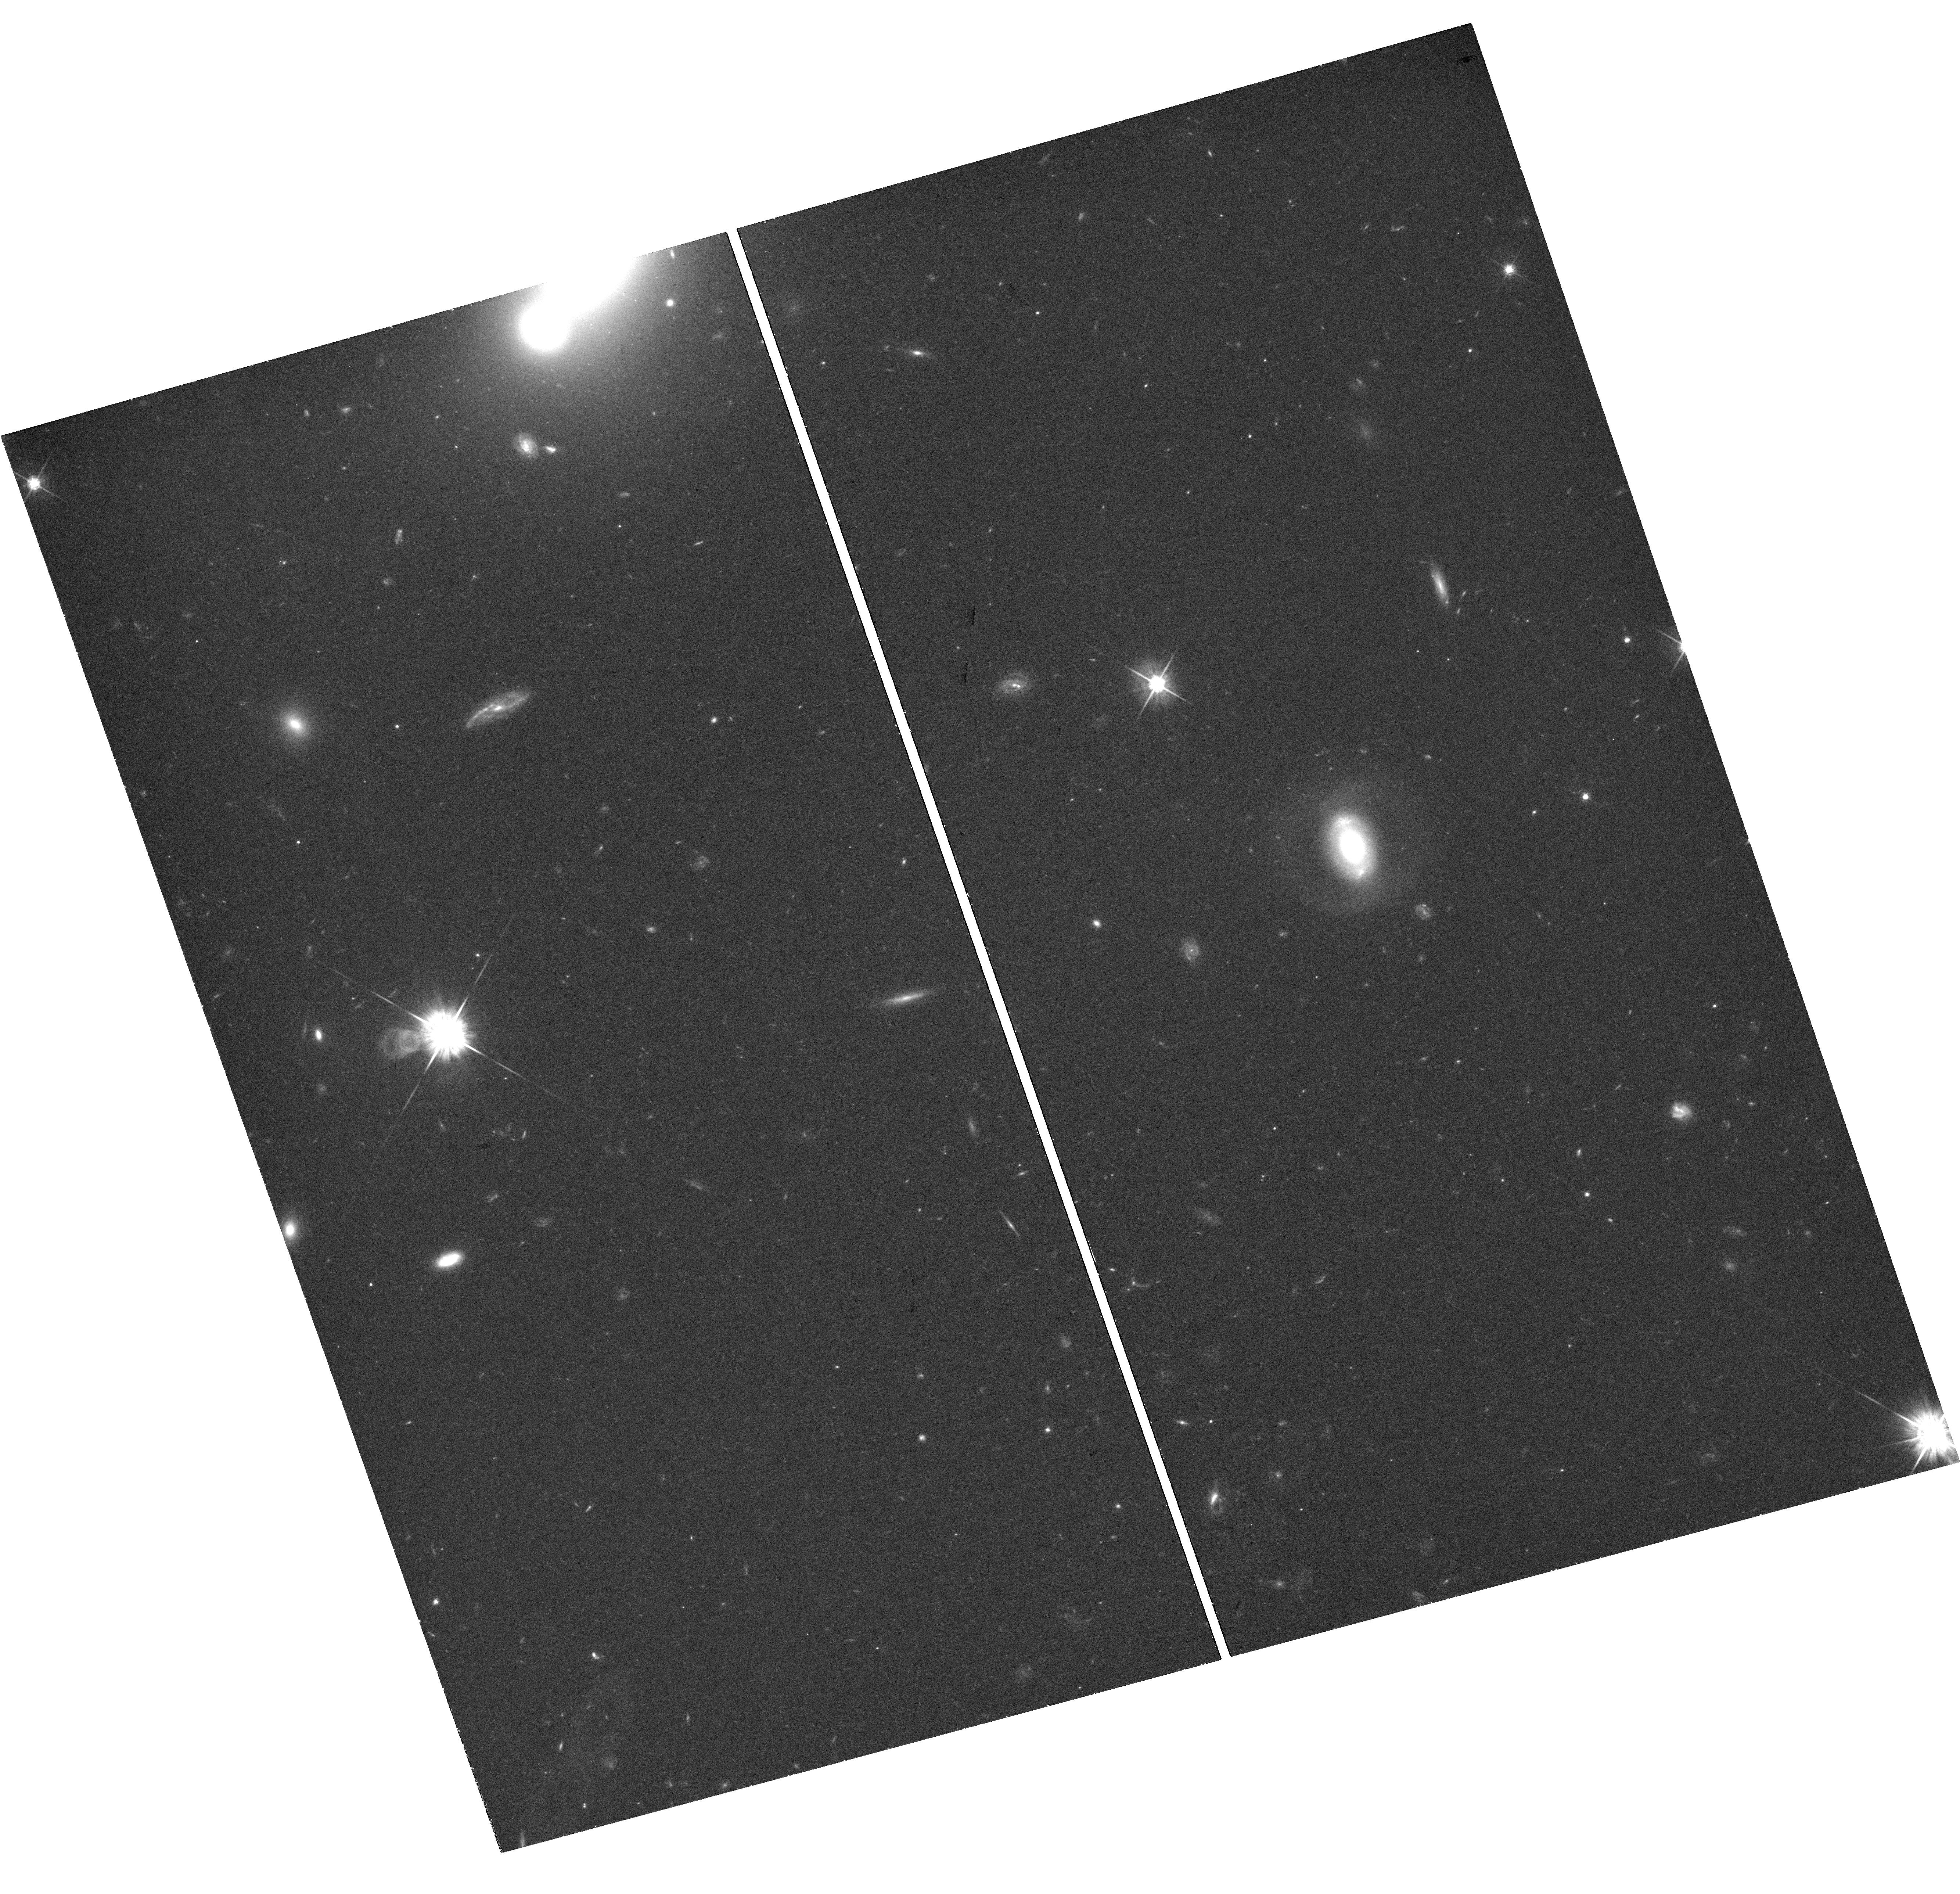
Target: PTF09GE-HOST
Instrument: WFC3/UVIS
Filter: F625W
Exposure: 44 min
Observation ID: hst_14717_02_wfc3_uvis_f625w_idah02

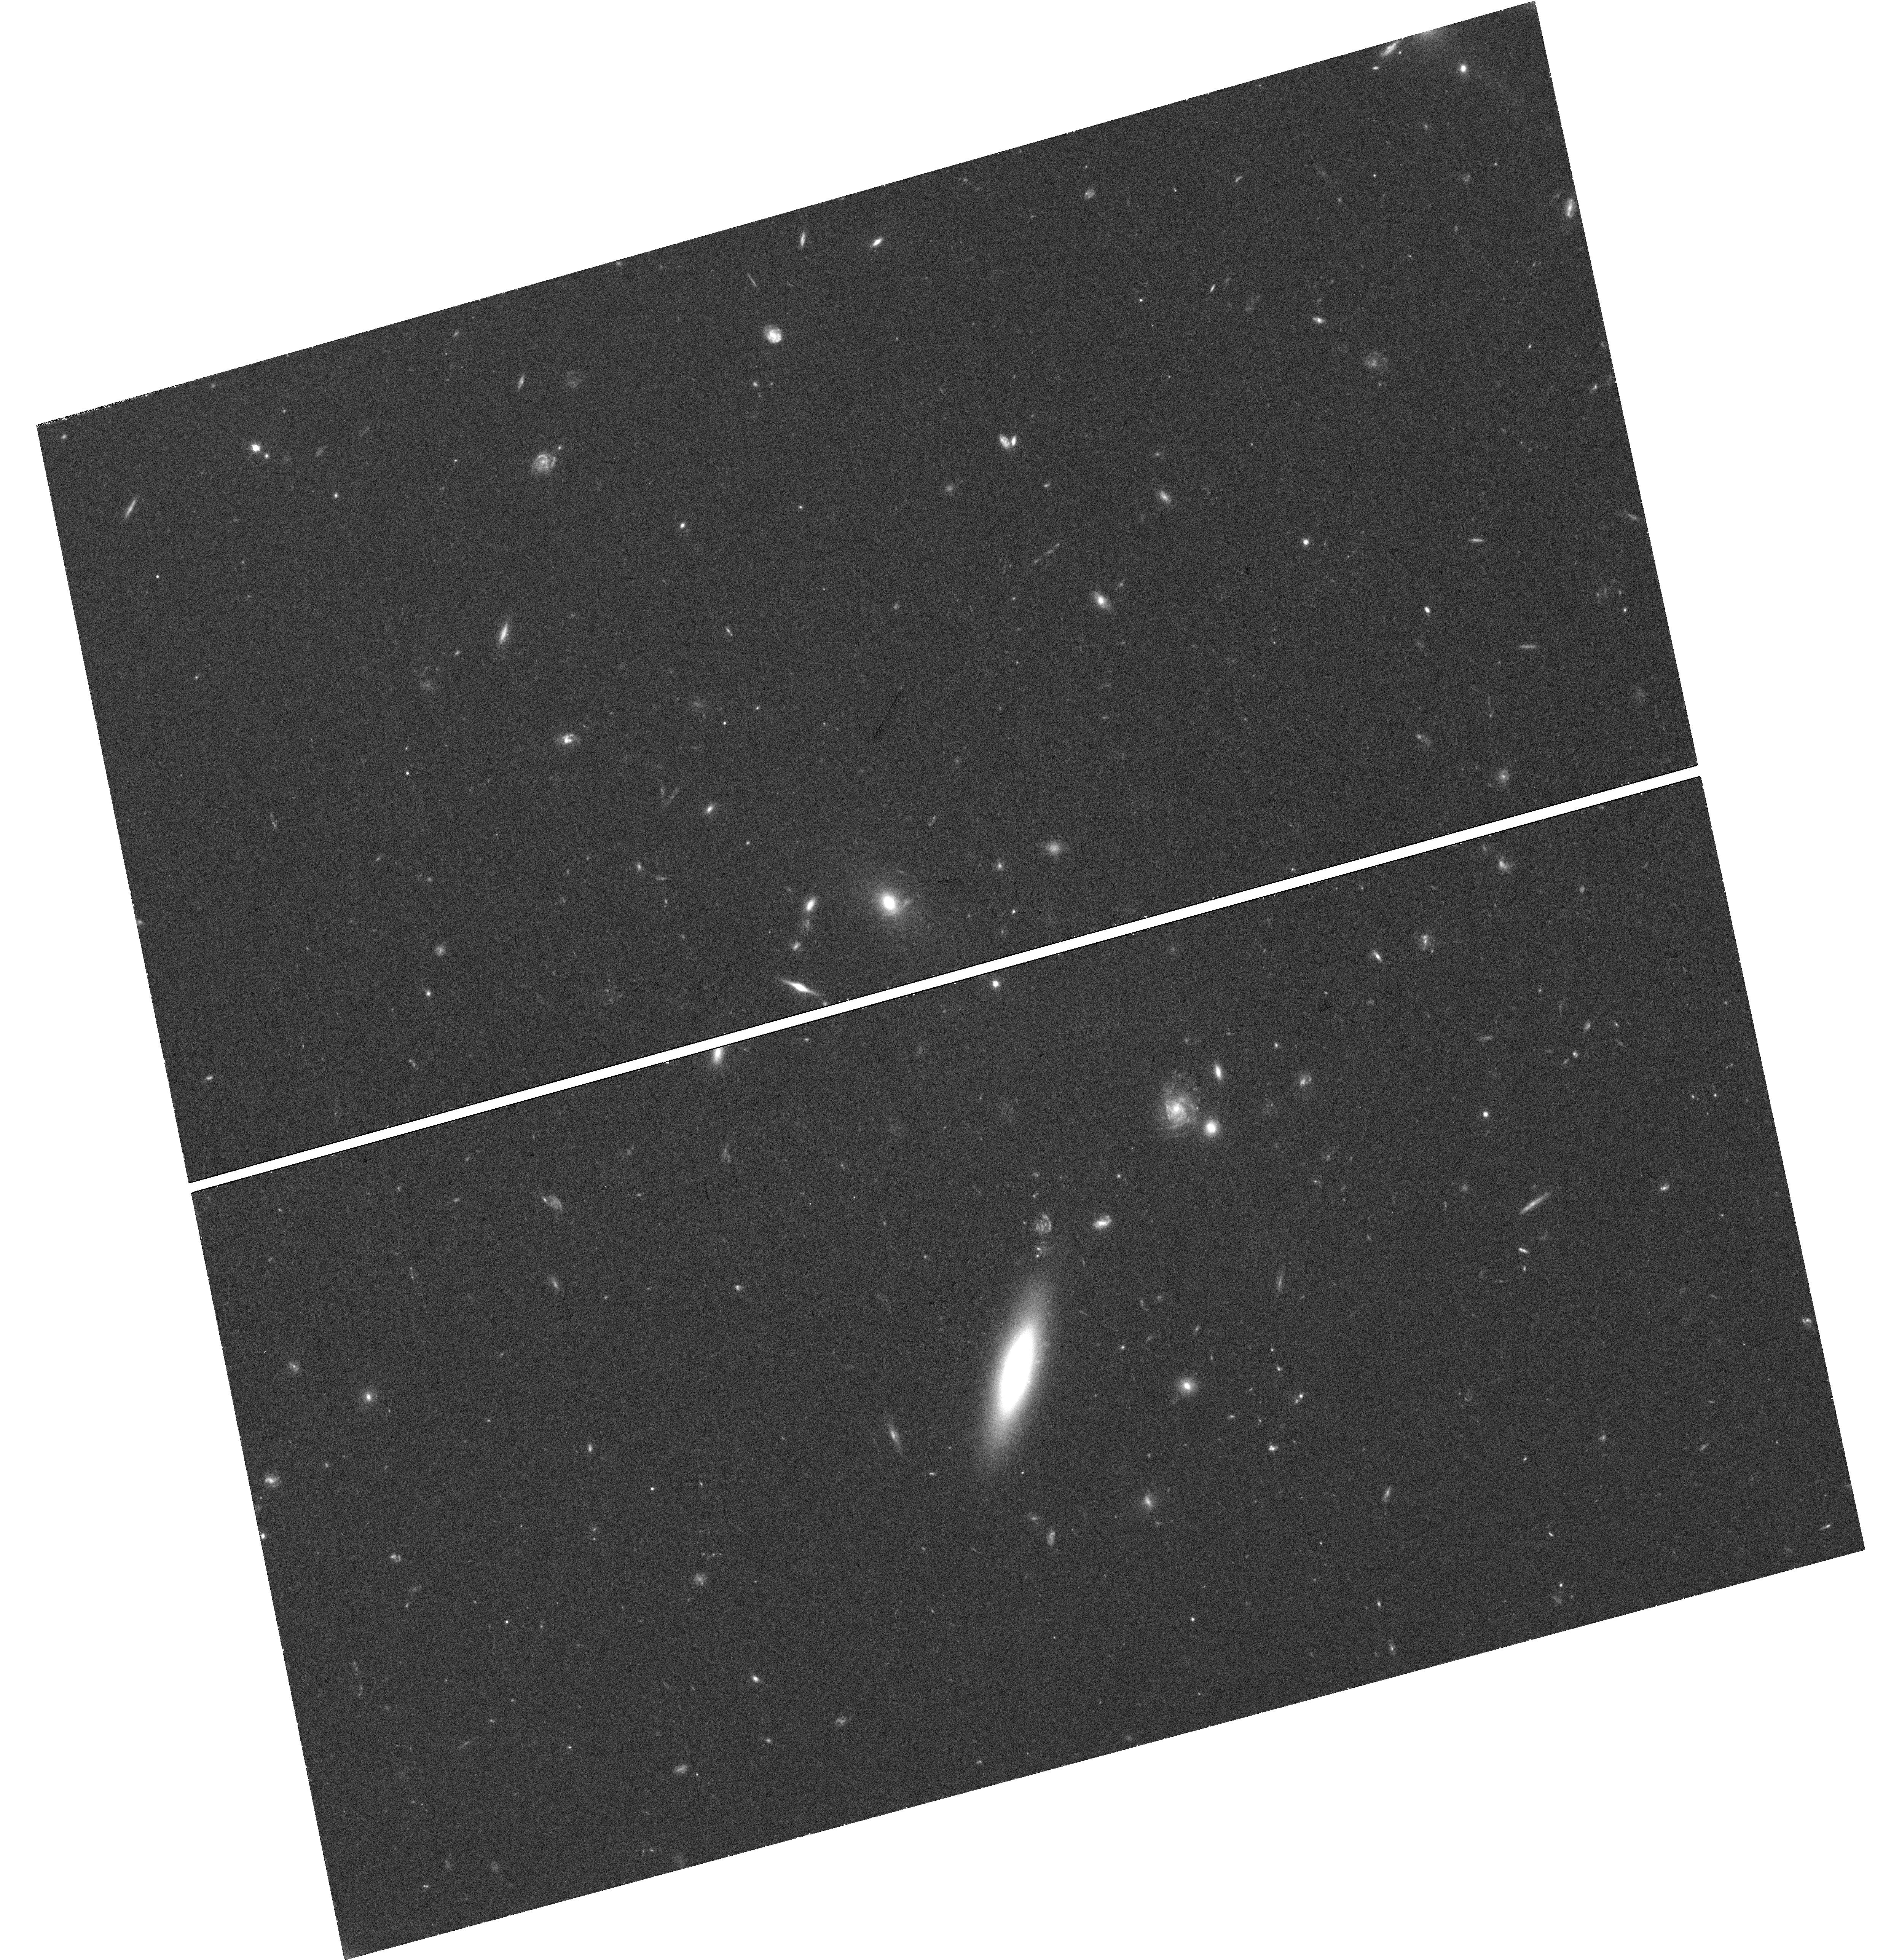
Target: ASASSN-14AE-HOST
Instrument: WFC3/UVIS
Filter: F625W
Exposure: 42 min
Observation ID: hst_14717_05_wfc3_uvis_f625w_idah05

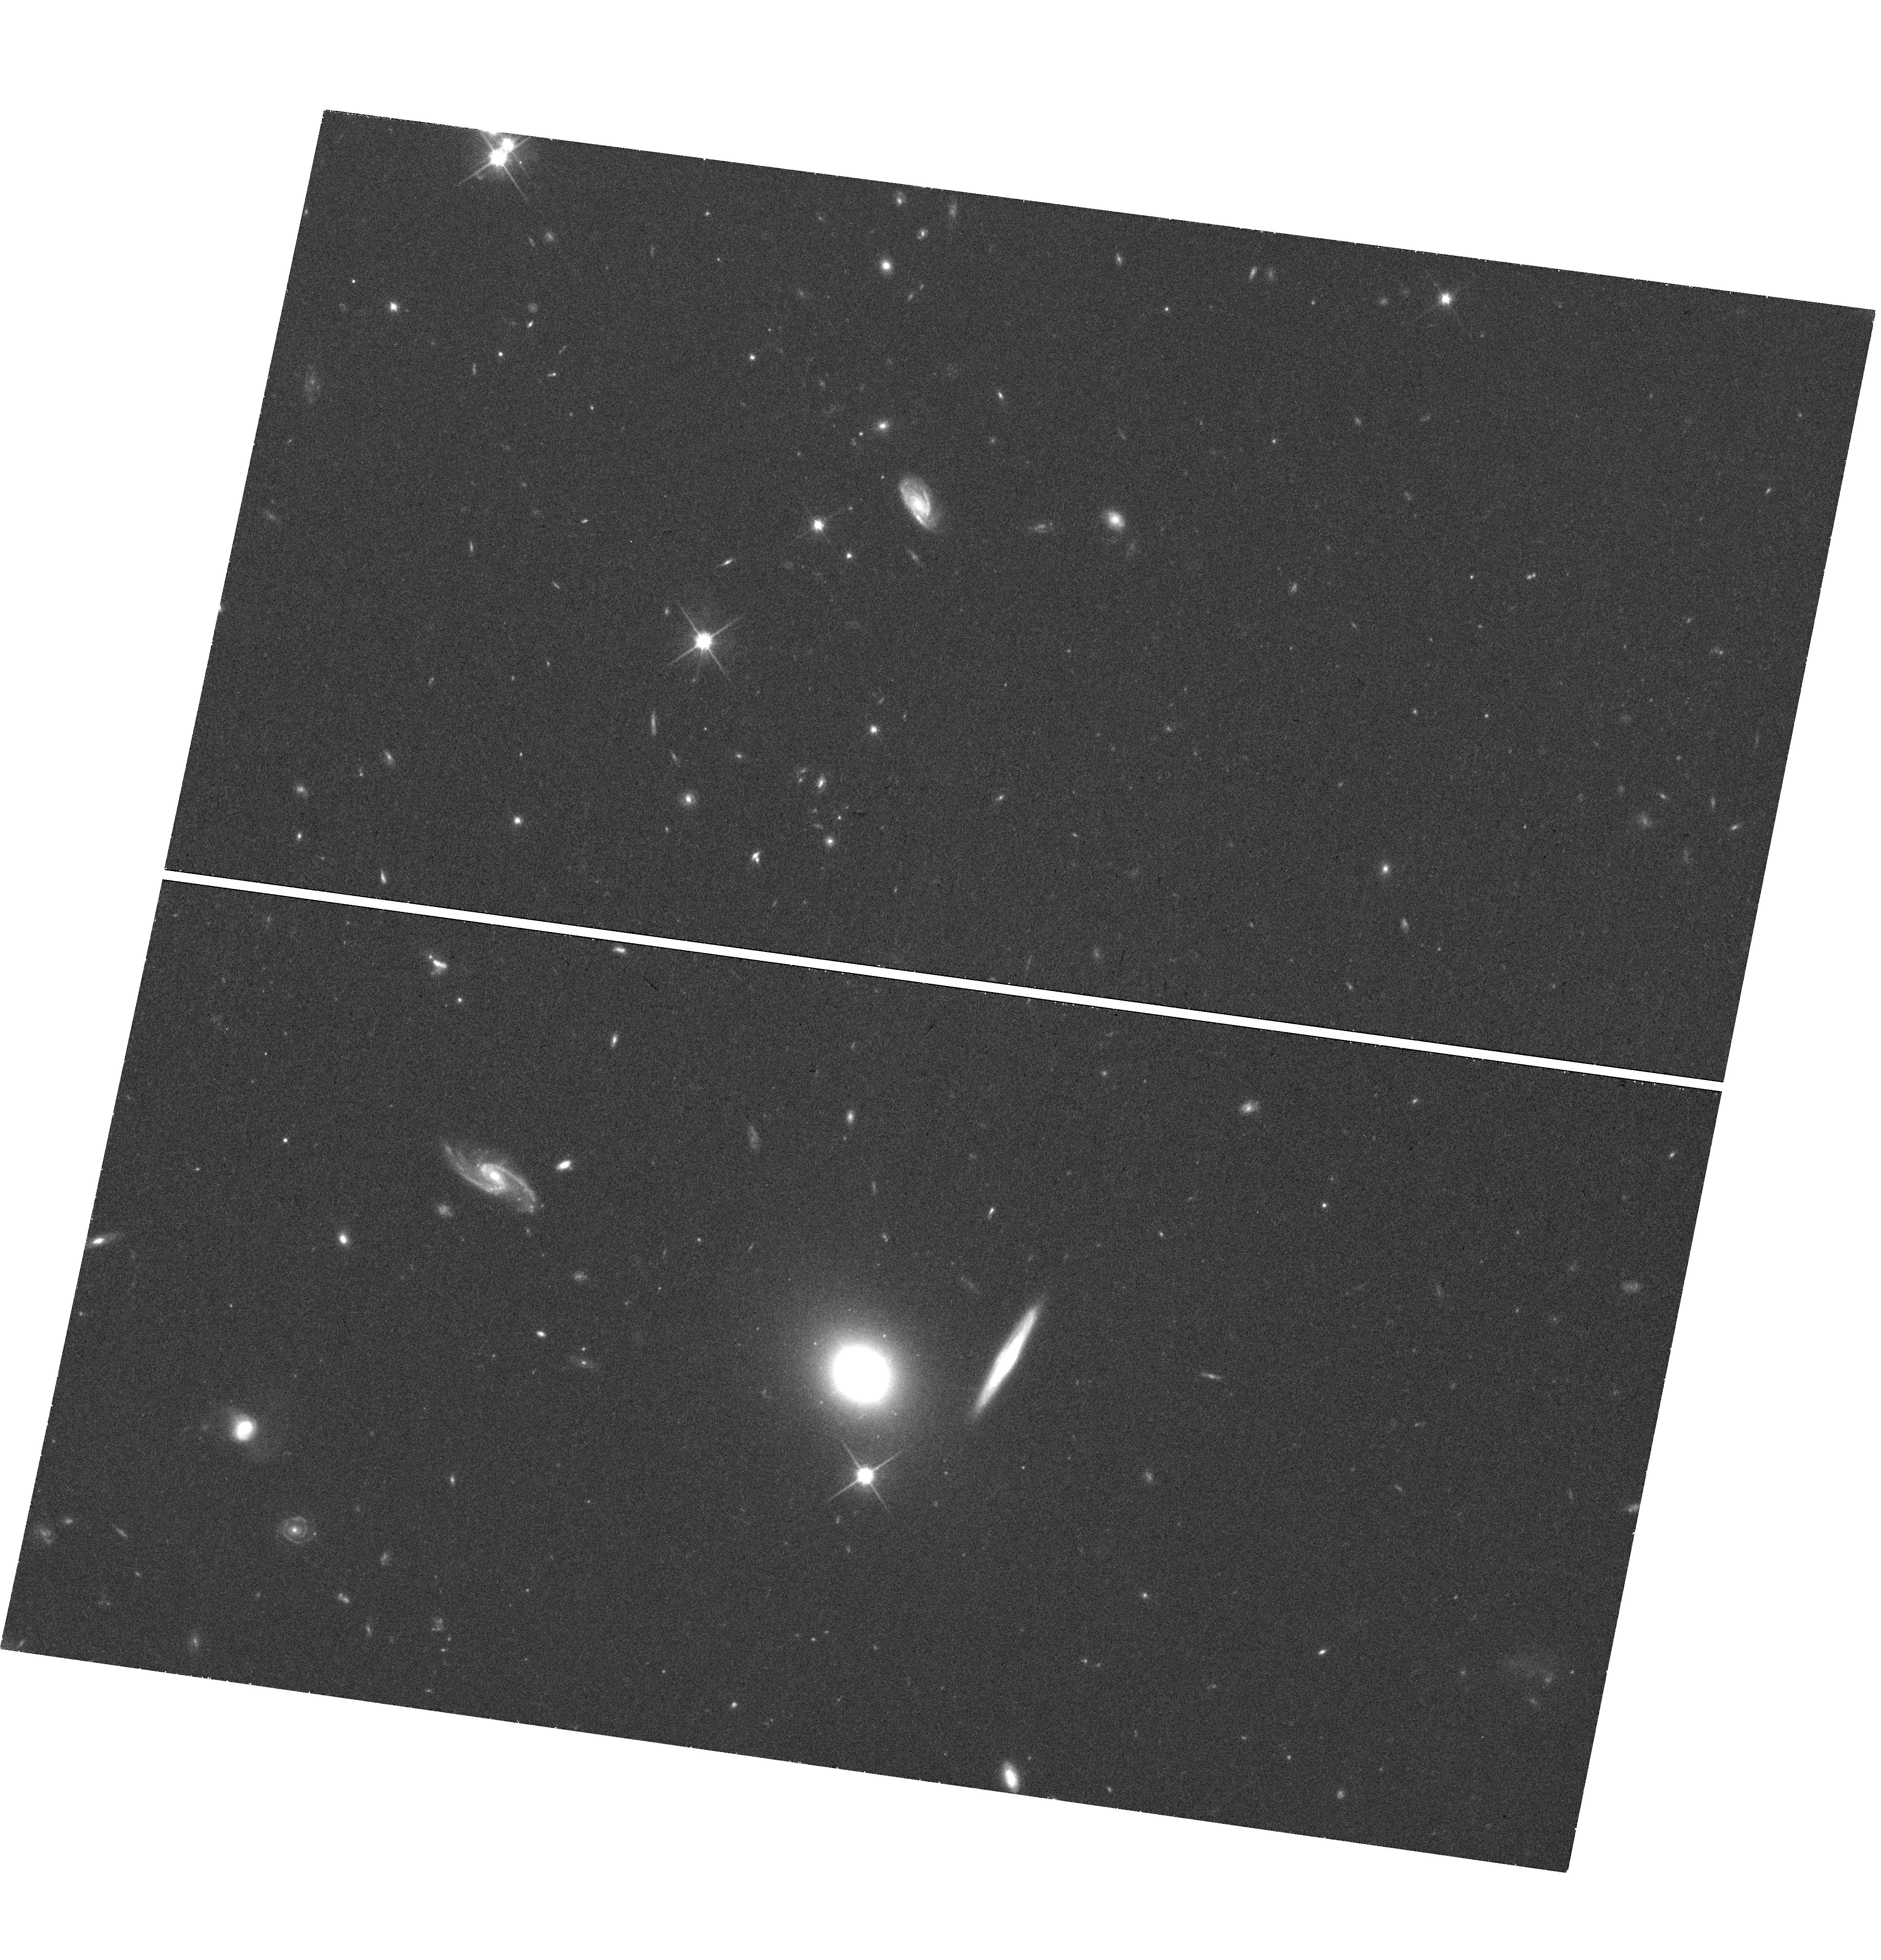
Target: ASASSN-14LI-HOST
Instrument: WFC3/UVIS
Filter: F814W
Exposure: 42 min
Observation ID: hst_14717_09_wfc3_uvis_f814w_idah09

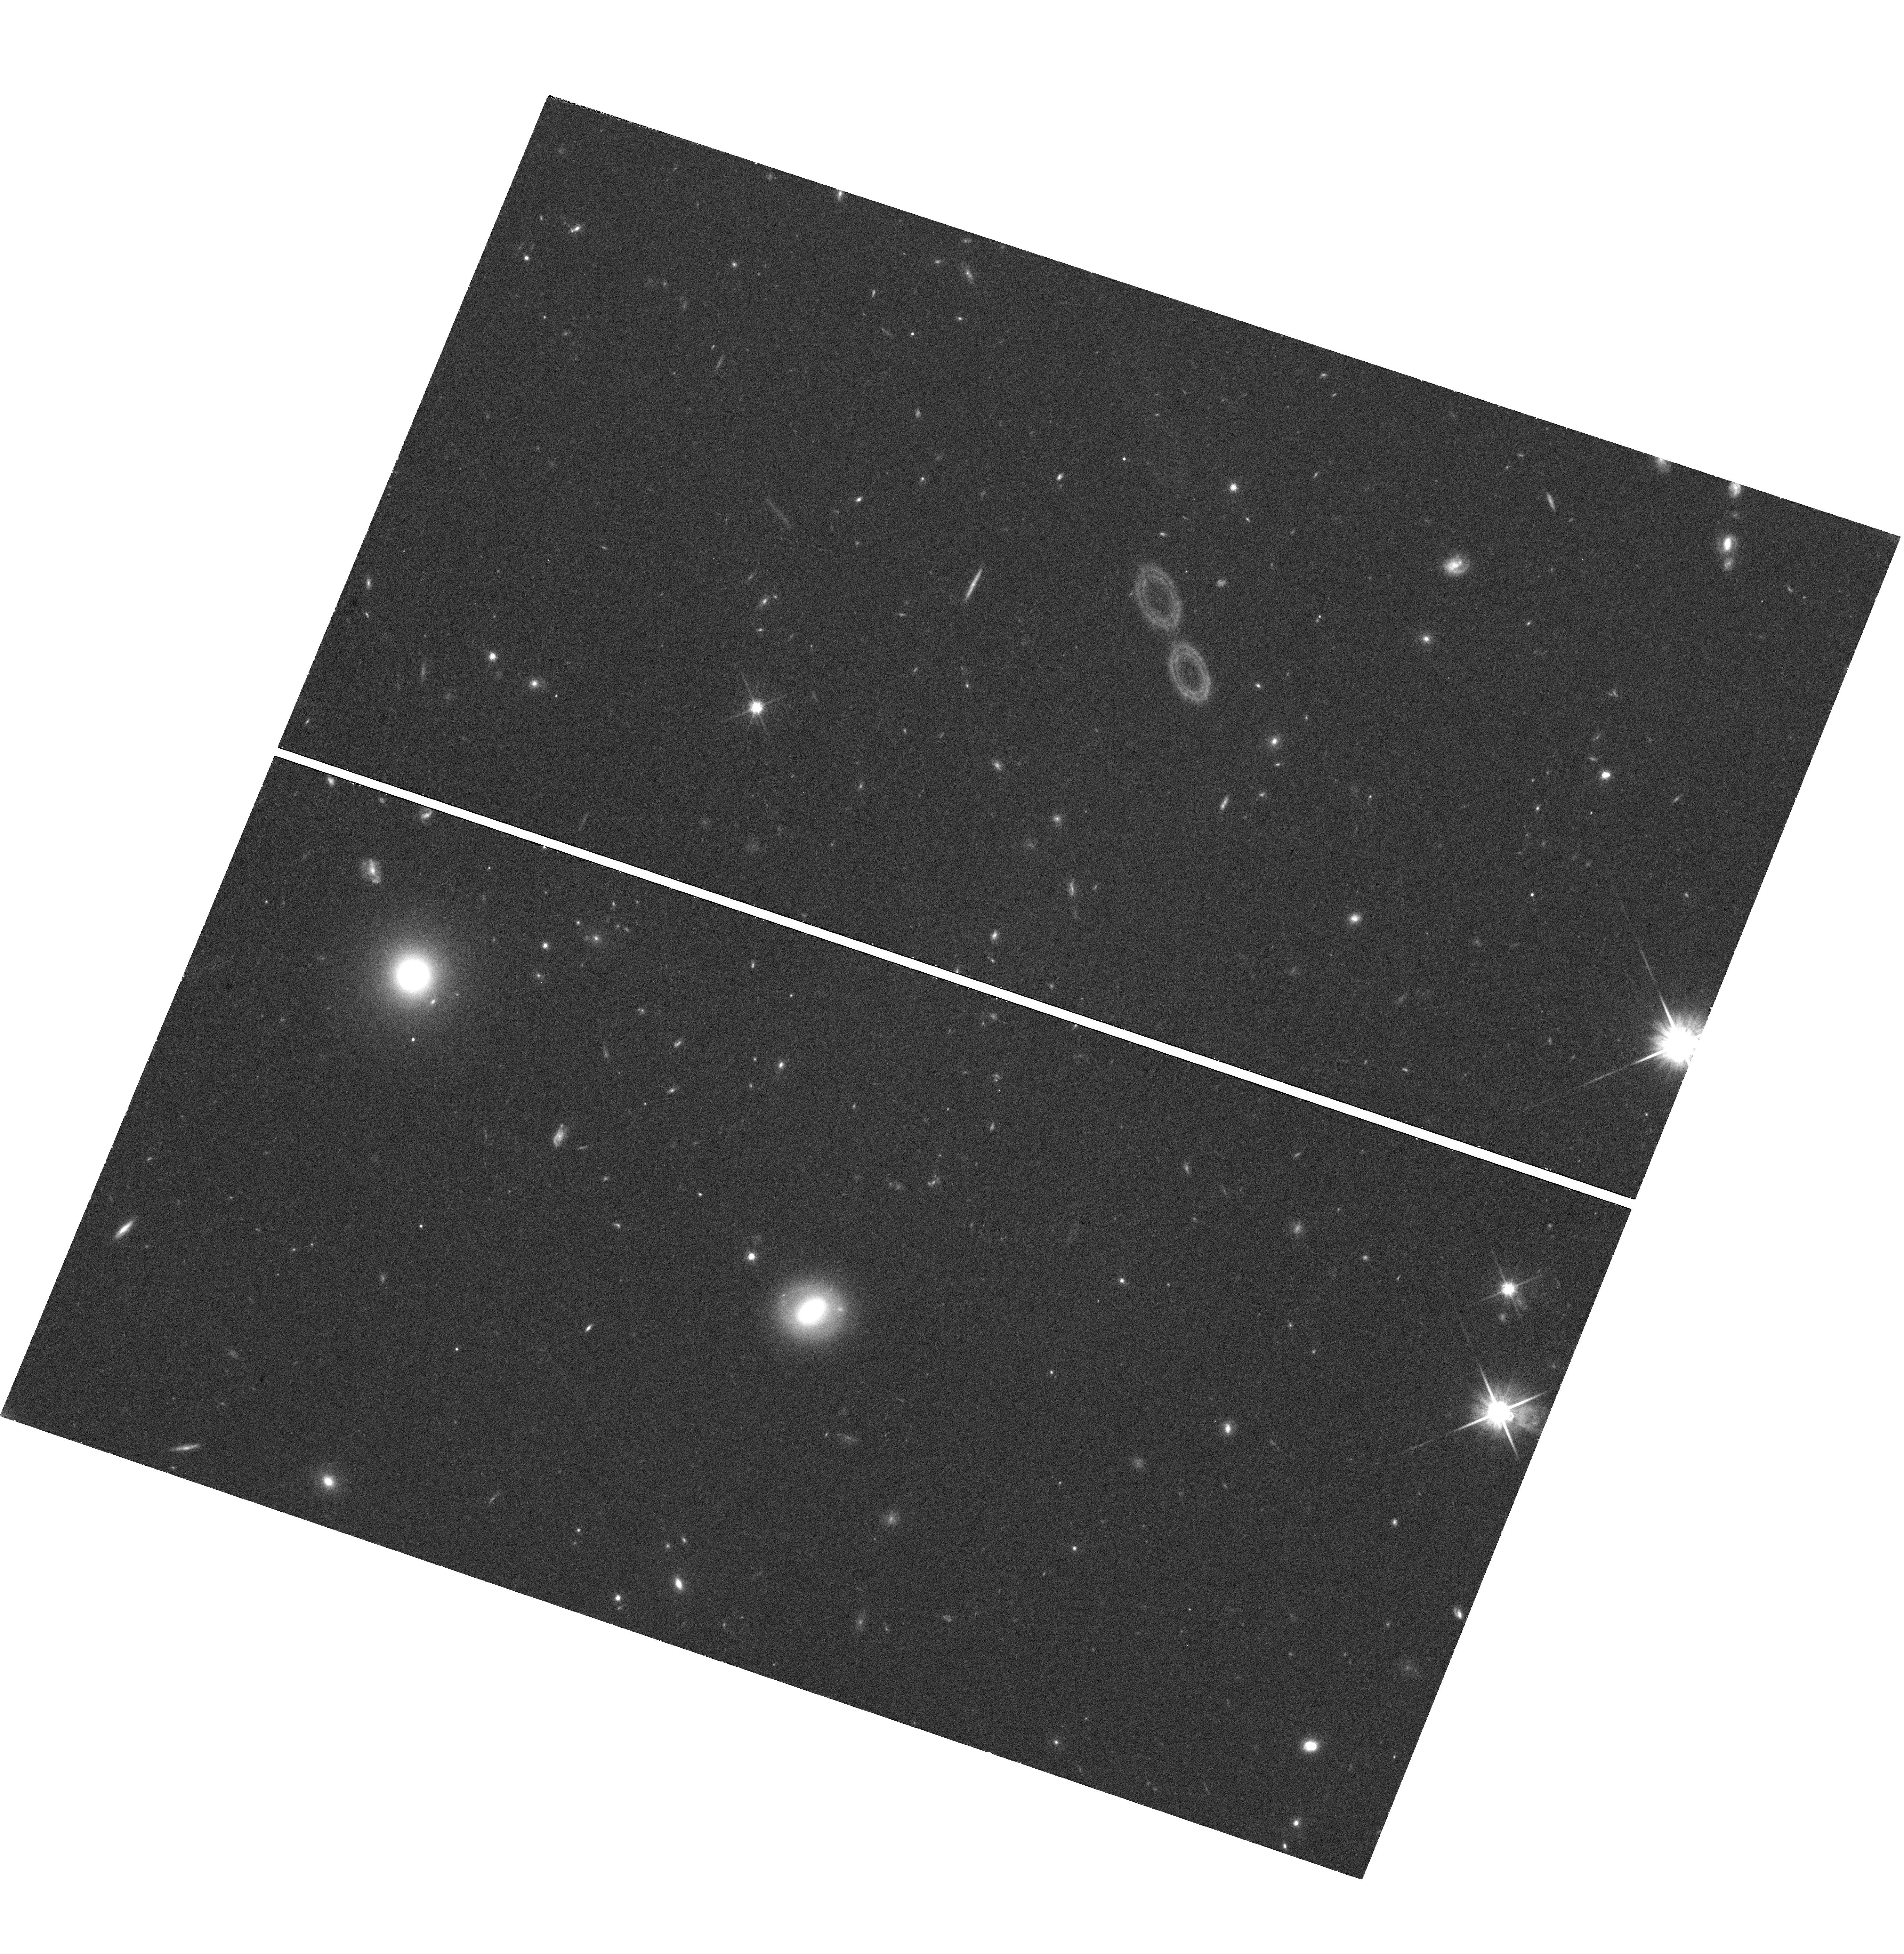
Target: IPTF15AF-HOST
Instrument: WFC3/UVIS
Filter: F814W
Exposure: 42 min
Observation ID: hst_14717_12_wfc3_uvis_f814w_idah12

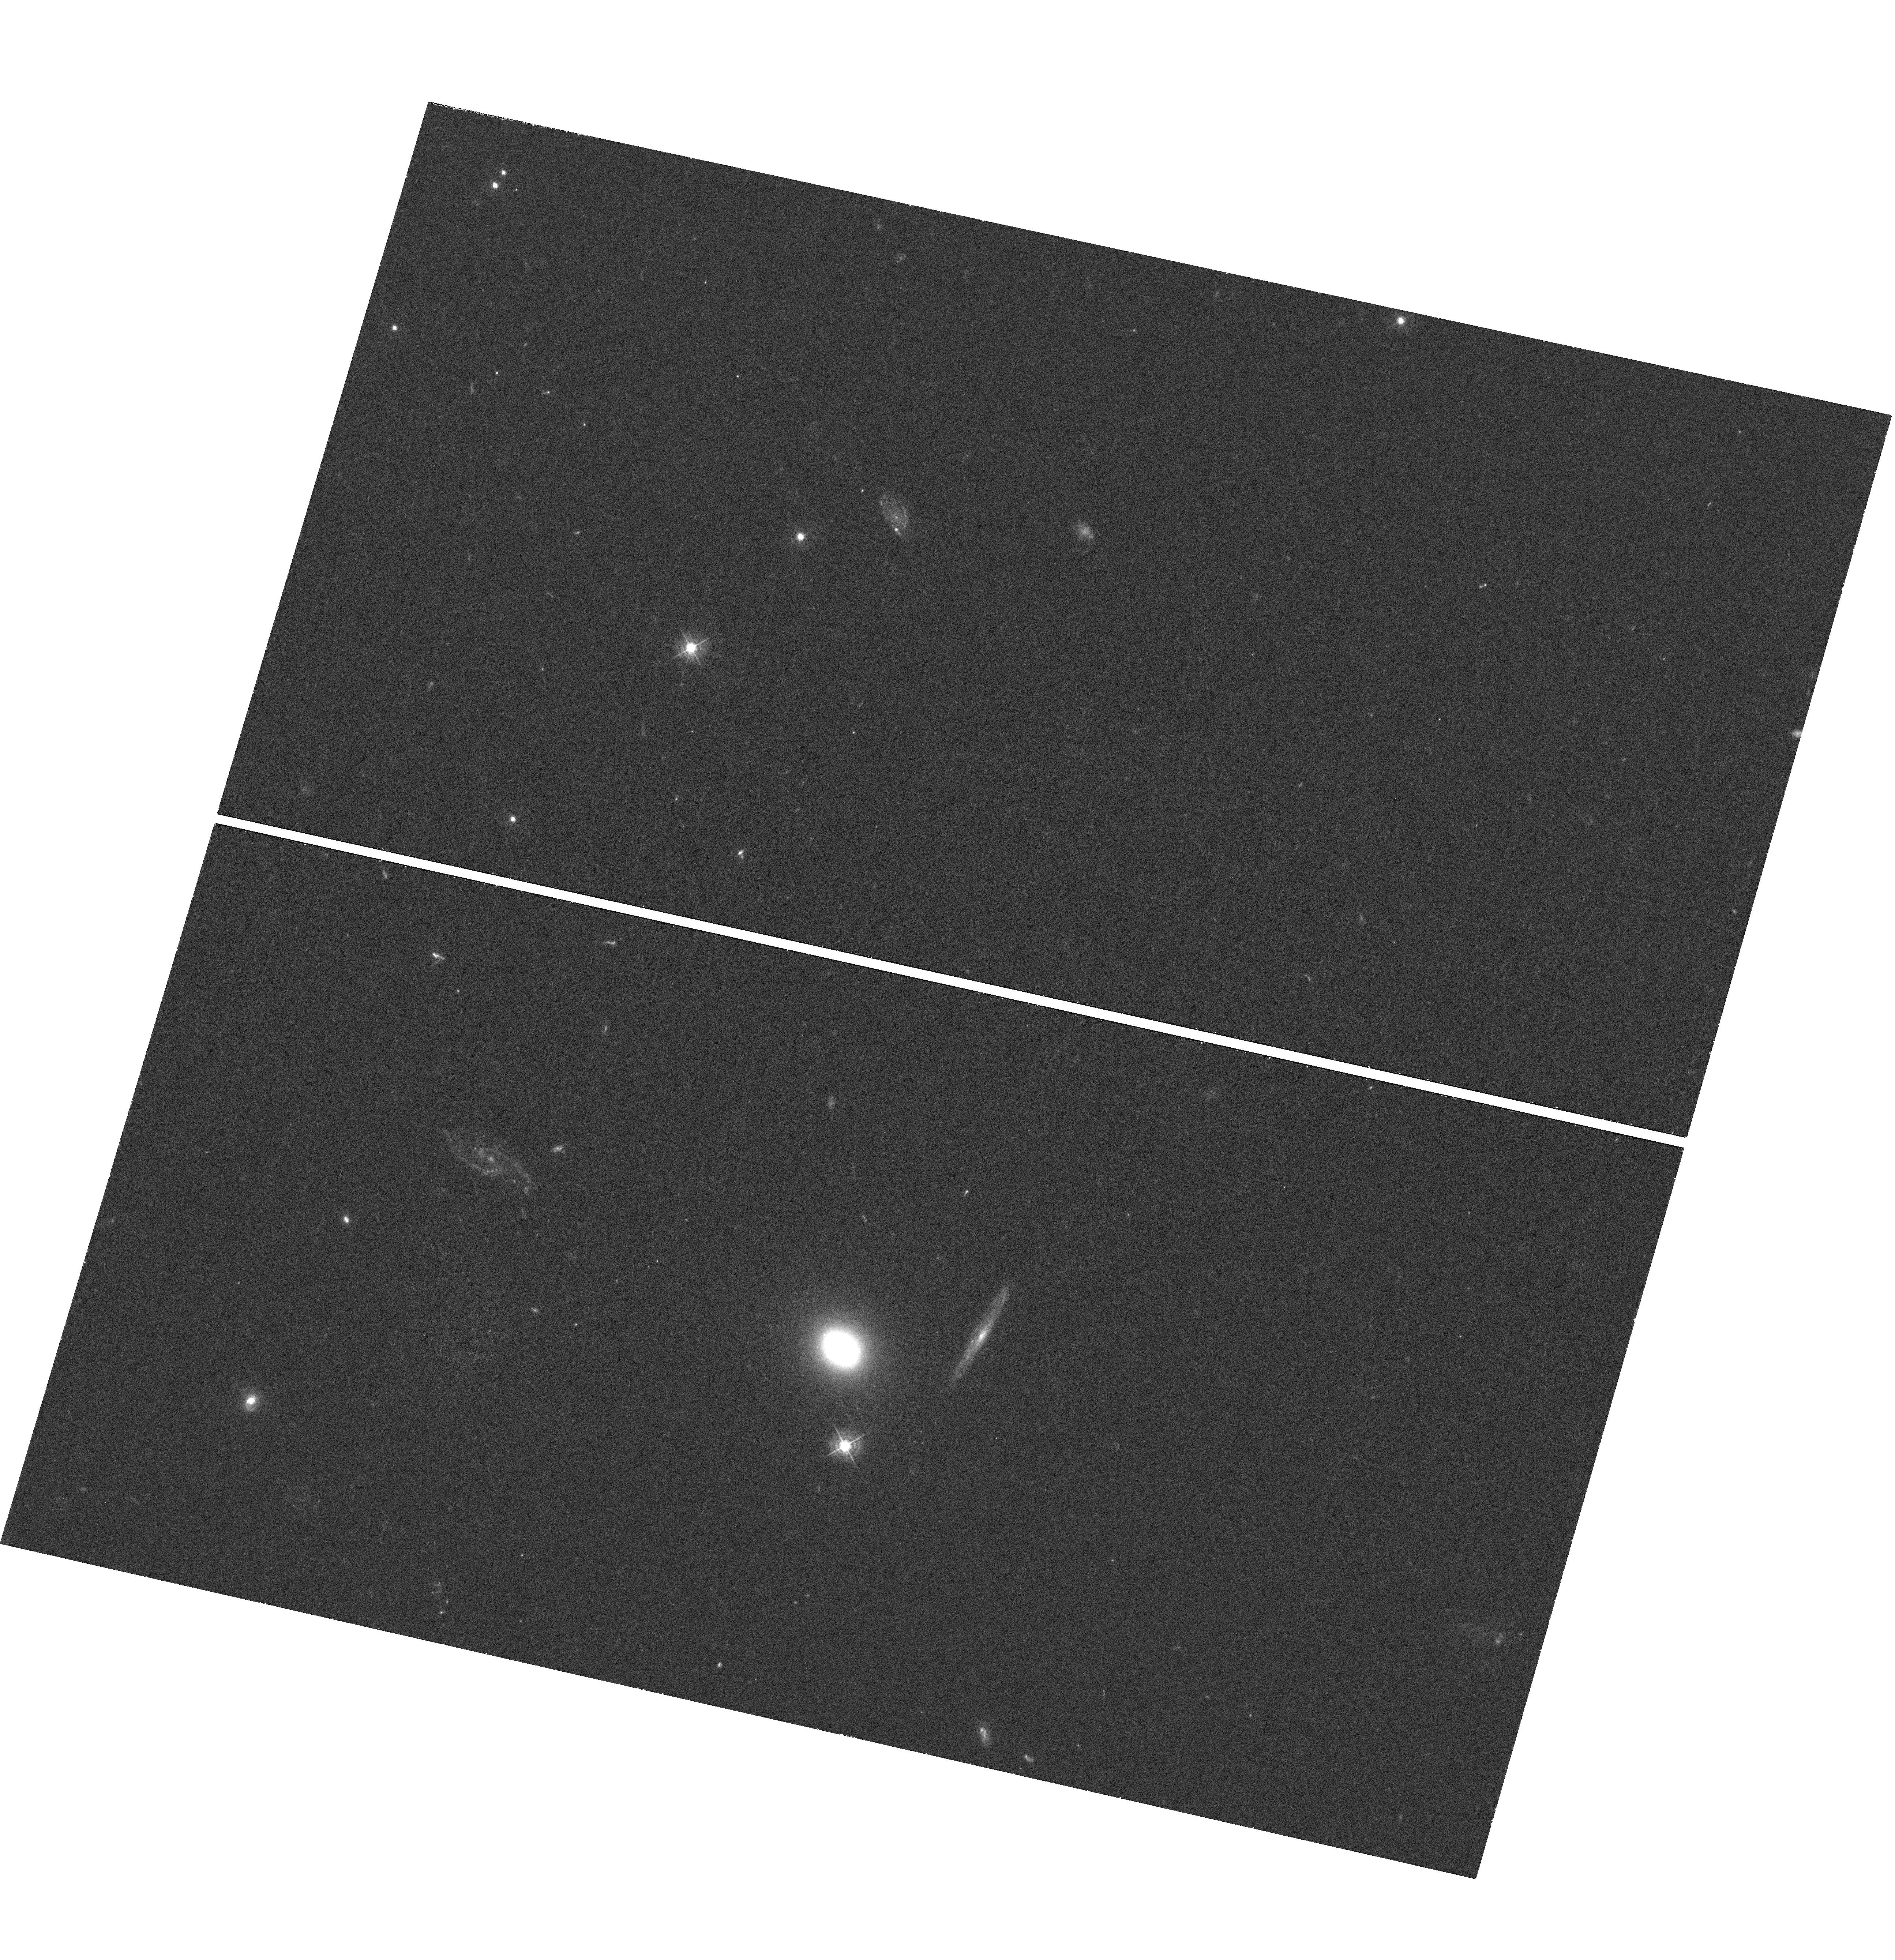
Target: ASASSN-14LI-HOST
Instrument: WFC3/UVIS
Filter: F438W
Exposure: 41 min
Observation ID: hst_14717_07_wfc3_uvis_f438w_idah07

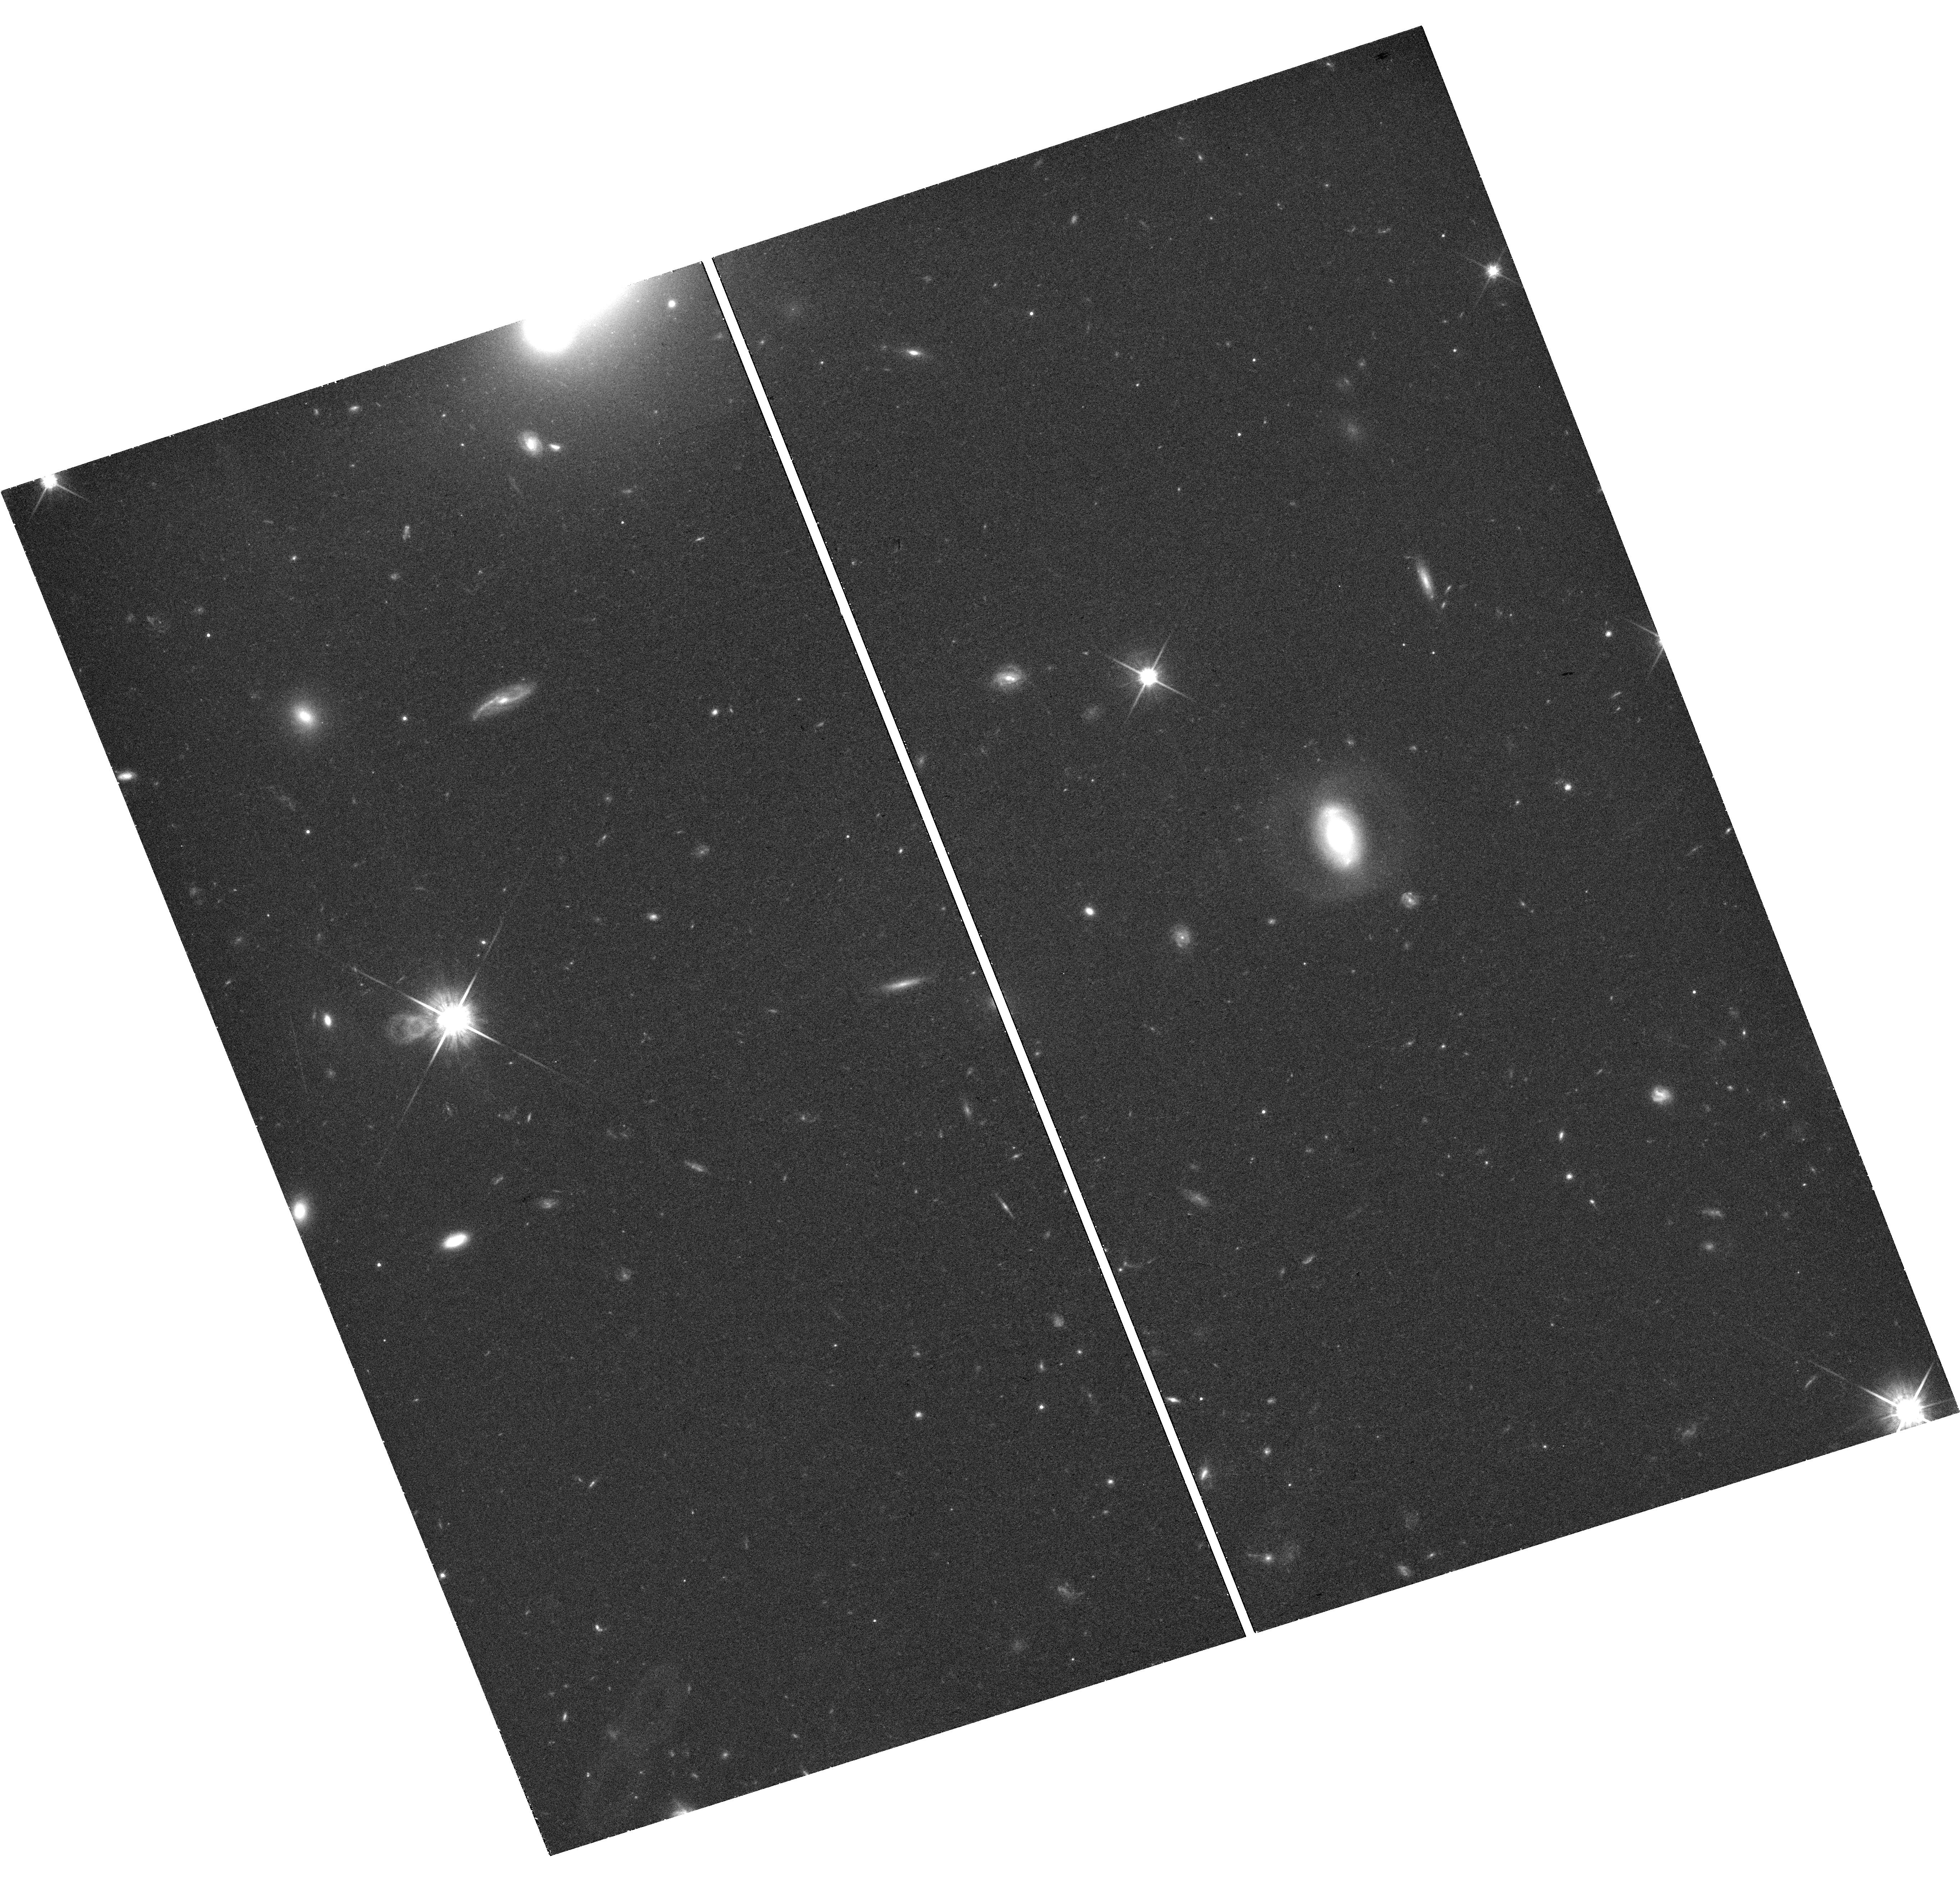
Target: PTF09GE-HOST
Instrument: WFC3/UVIS
Filter: F814W
Exposure: 44 min
Observation ID: hst_14717_03_wfc3_uvis_f814w_idah03

What is Enhancing the Tidal Disruption Rate of Stars in Post-Starburst Galaxies? (PI: Arcavi, Iair)

The search for the tidal disruption of stars by supermassive black holes (tidal disruption events; TDEs) is now yielding exciting results. Recently, we tied several events together into a coherent class of outbursts. This picture offers a surprising new insight: TDEs show a strong (200x) preference for post-starburst galaxies. Why is this? As likely post-merger galaxies, they could harbor a binary black hole in their center, which is expected to increase the rate of TDEs, but only at certain ages after the merger and for certain merger mass ratios. Alternatively, a disturbed central potential or nuclear gas reservoirs may be affecting stellar orbits in the core of the galaxy. Finally, a nuclear over-abundance of A stars (which dominate ground-based galaxy-integrated spectra), evolving to giants, could increase the global cross section for tidal disruption. HST spatial resolution and low surface brightness sensitivity allows us to test each of these options for four post-starburst TDE host galaxies. We will measure post-merger tidal tails, age-date the starburst using individual star cluster colors, map the luminosity profile of the inner ~100pc to test for asphericity or double nuclei, and localize the weak line emission and A-star population seen in our galaxy-integrated spectra. We will also perform bulge-disk decompositions to estimate the mass of the central black hole, a crucial test of TDE emission models. Our group has successfully carried out HST analyses of the star cluster populations, tidal tails, and core surface brightness profiles of (non-TDE-host) post-starburst galaxies, a sample which will serve as a control for the observations proposed here.